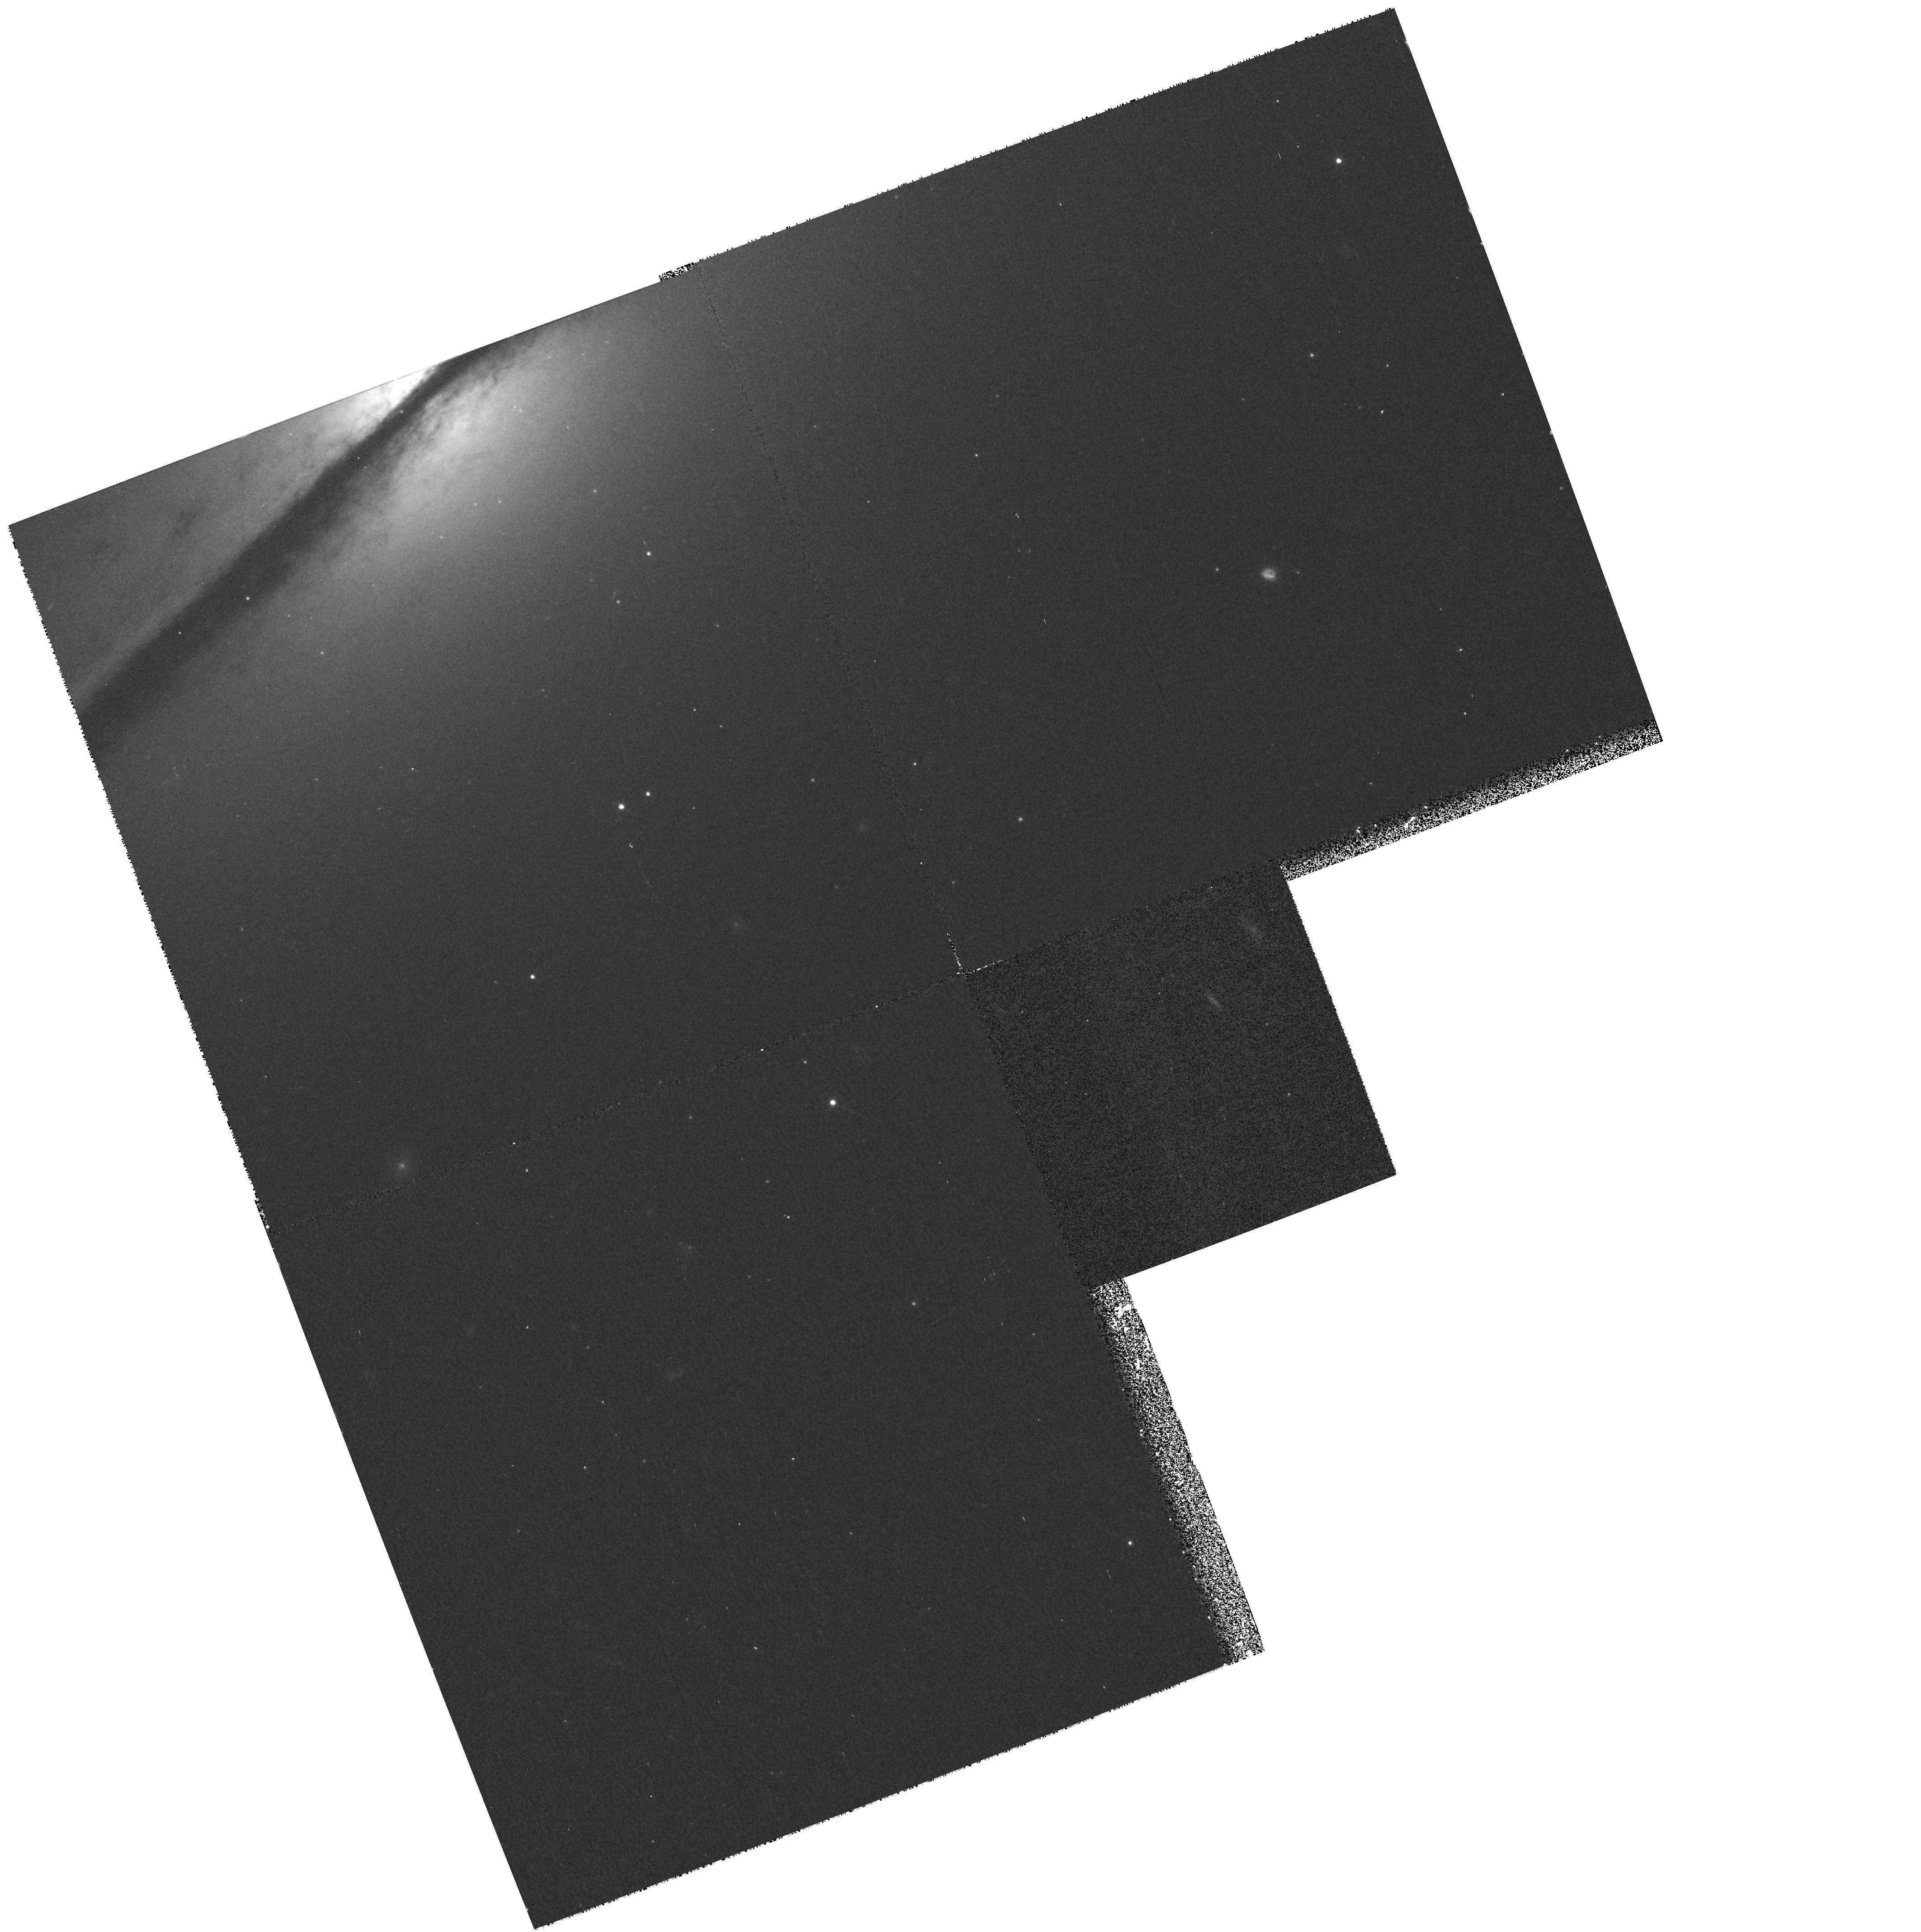
Target: NGC7814-HALO
Instrument: WFPC2/PC
Filter: F450W
Exposure: 13 min
Observation ID: hst_6685_01_wfpc2_pc_f450w_u3ji01

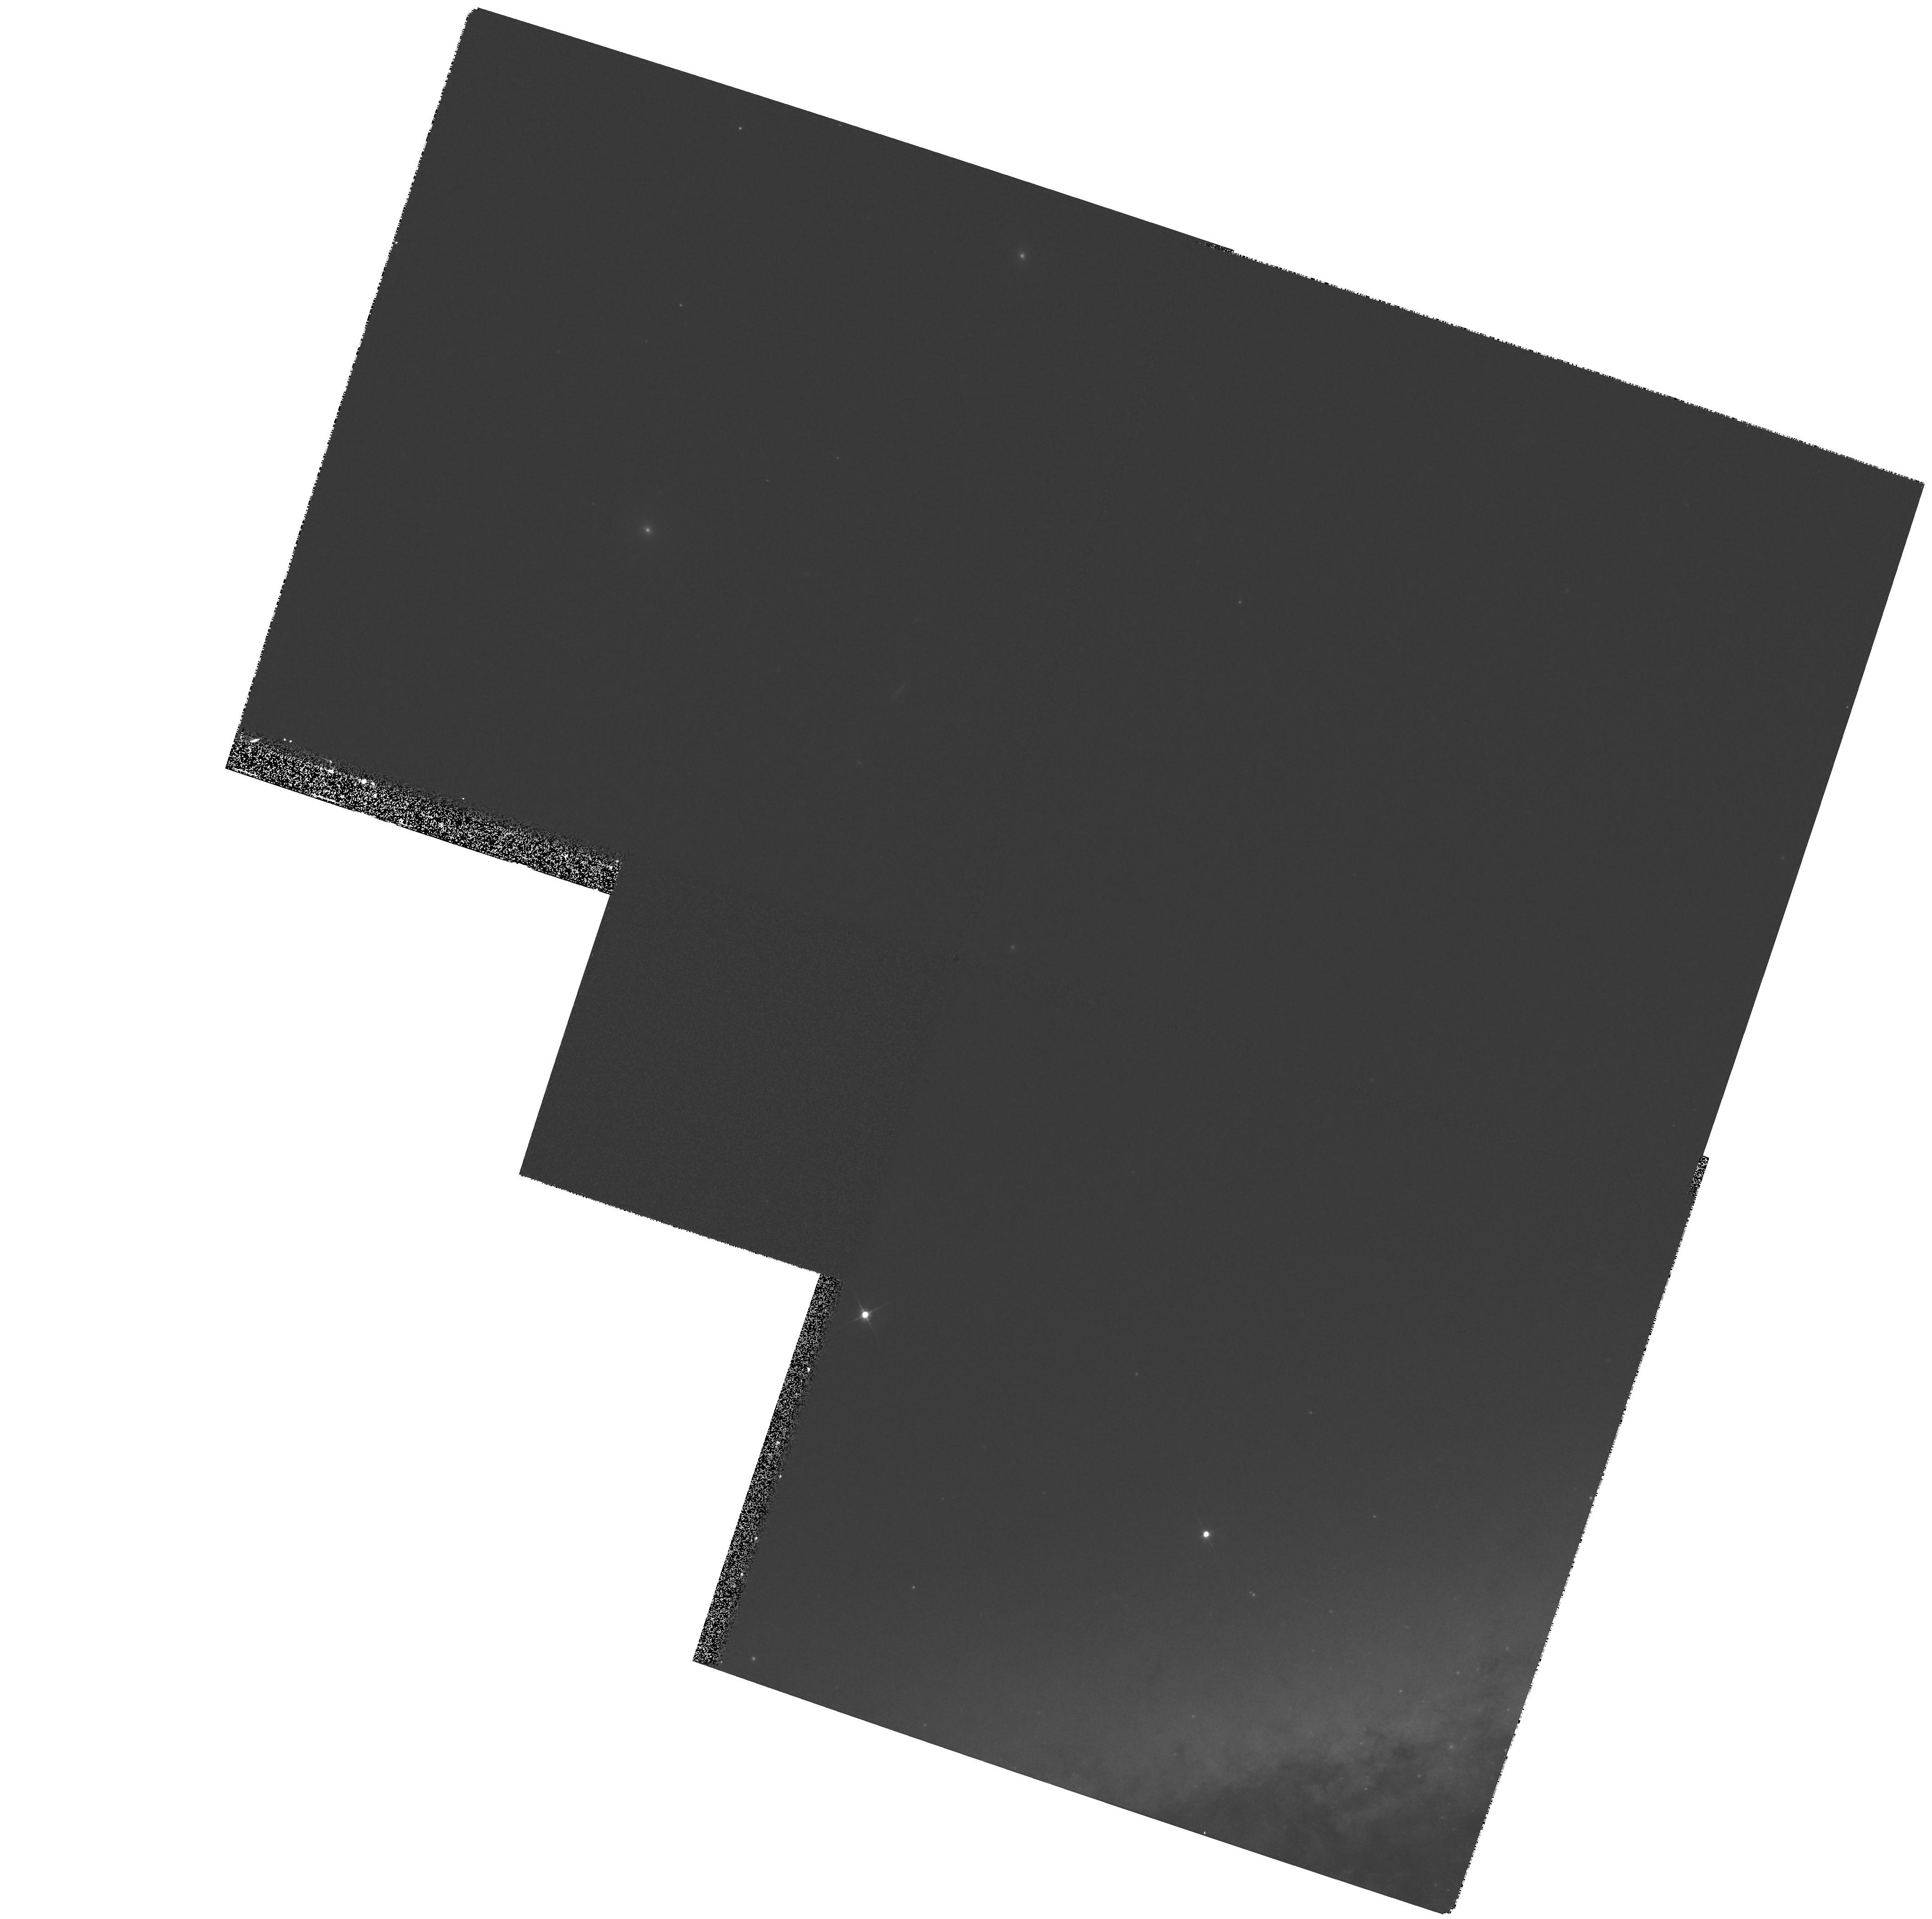
Target: NGC3628-HALO1
Instrument: WFPC2/PC
Filter: F555W
Exposure: 7 min
Observation ID: hst_6685_05_wfpc2_pc_f555w_u3ji05

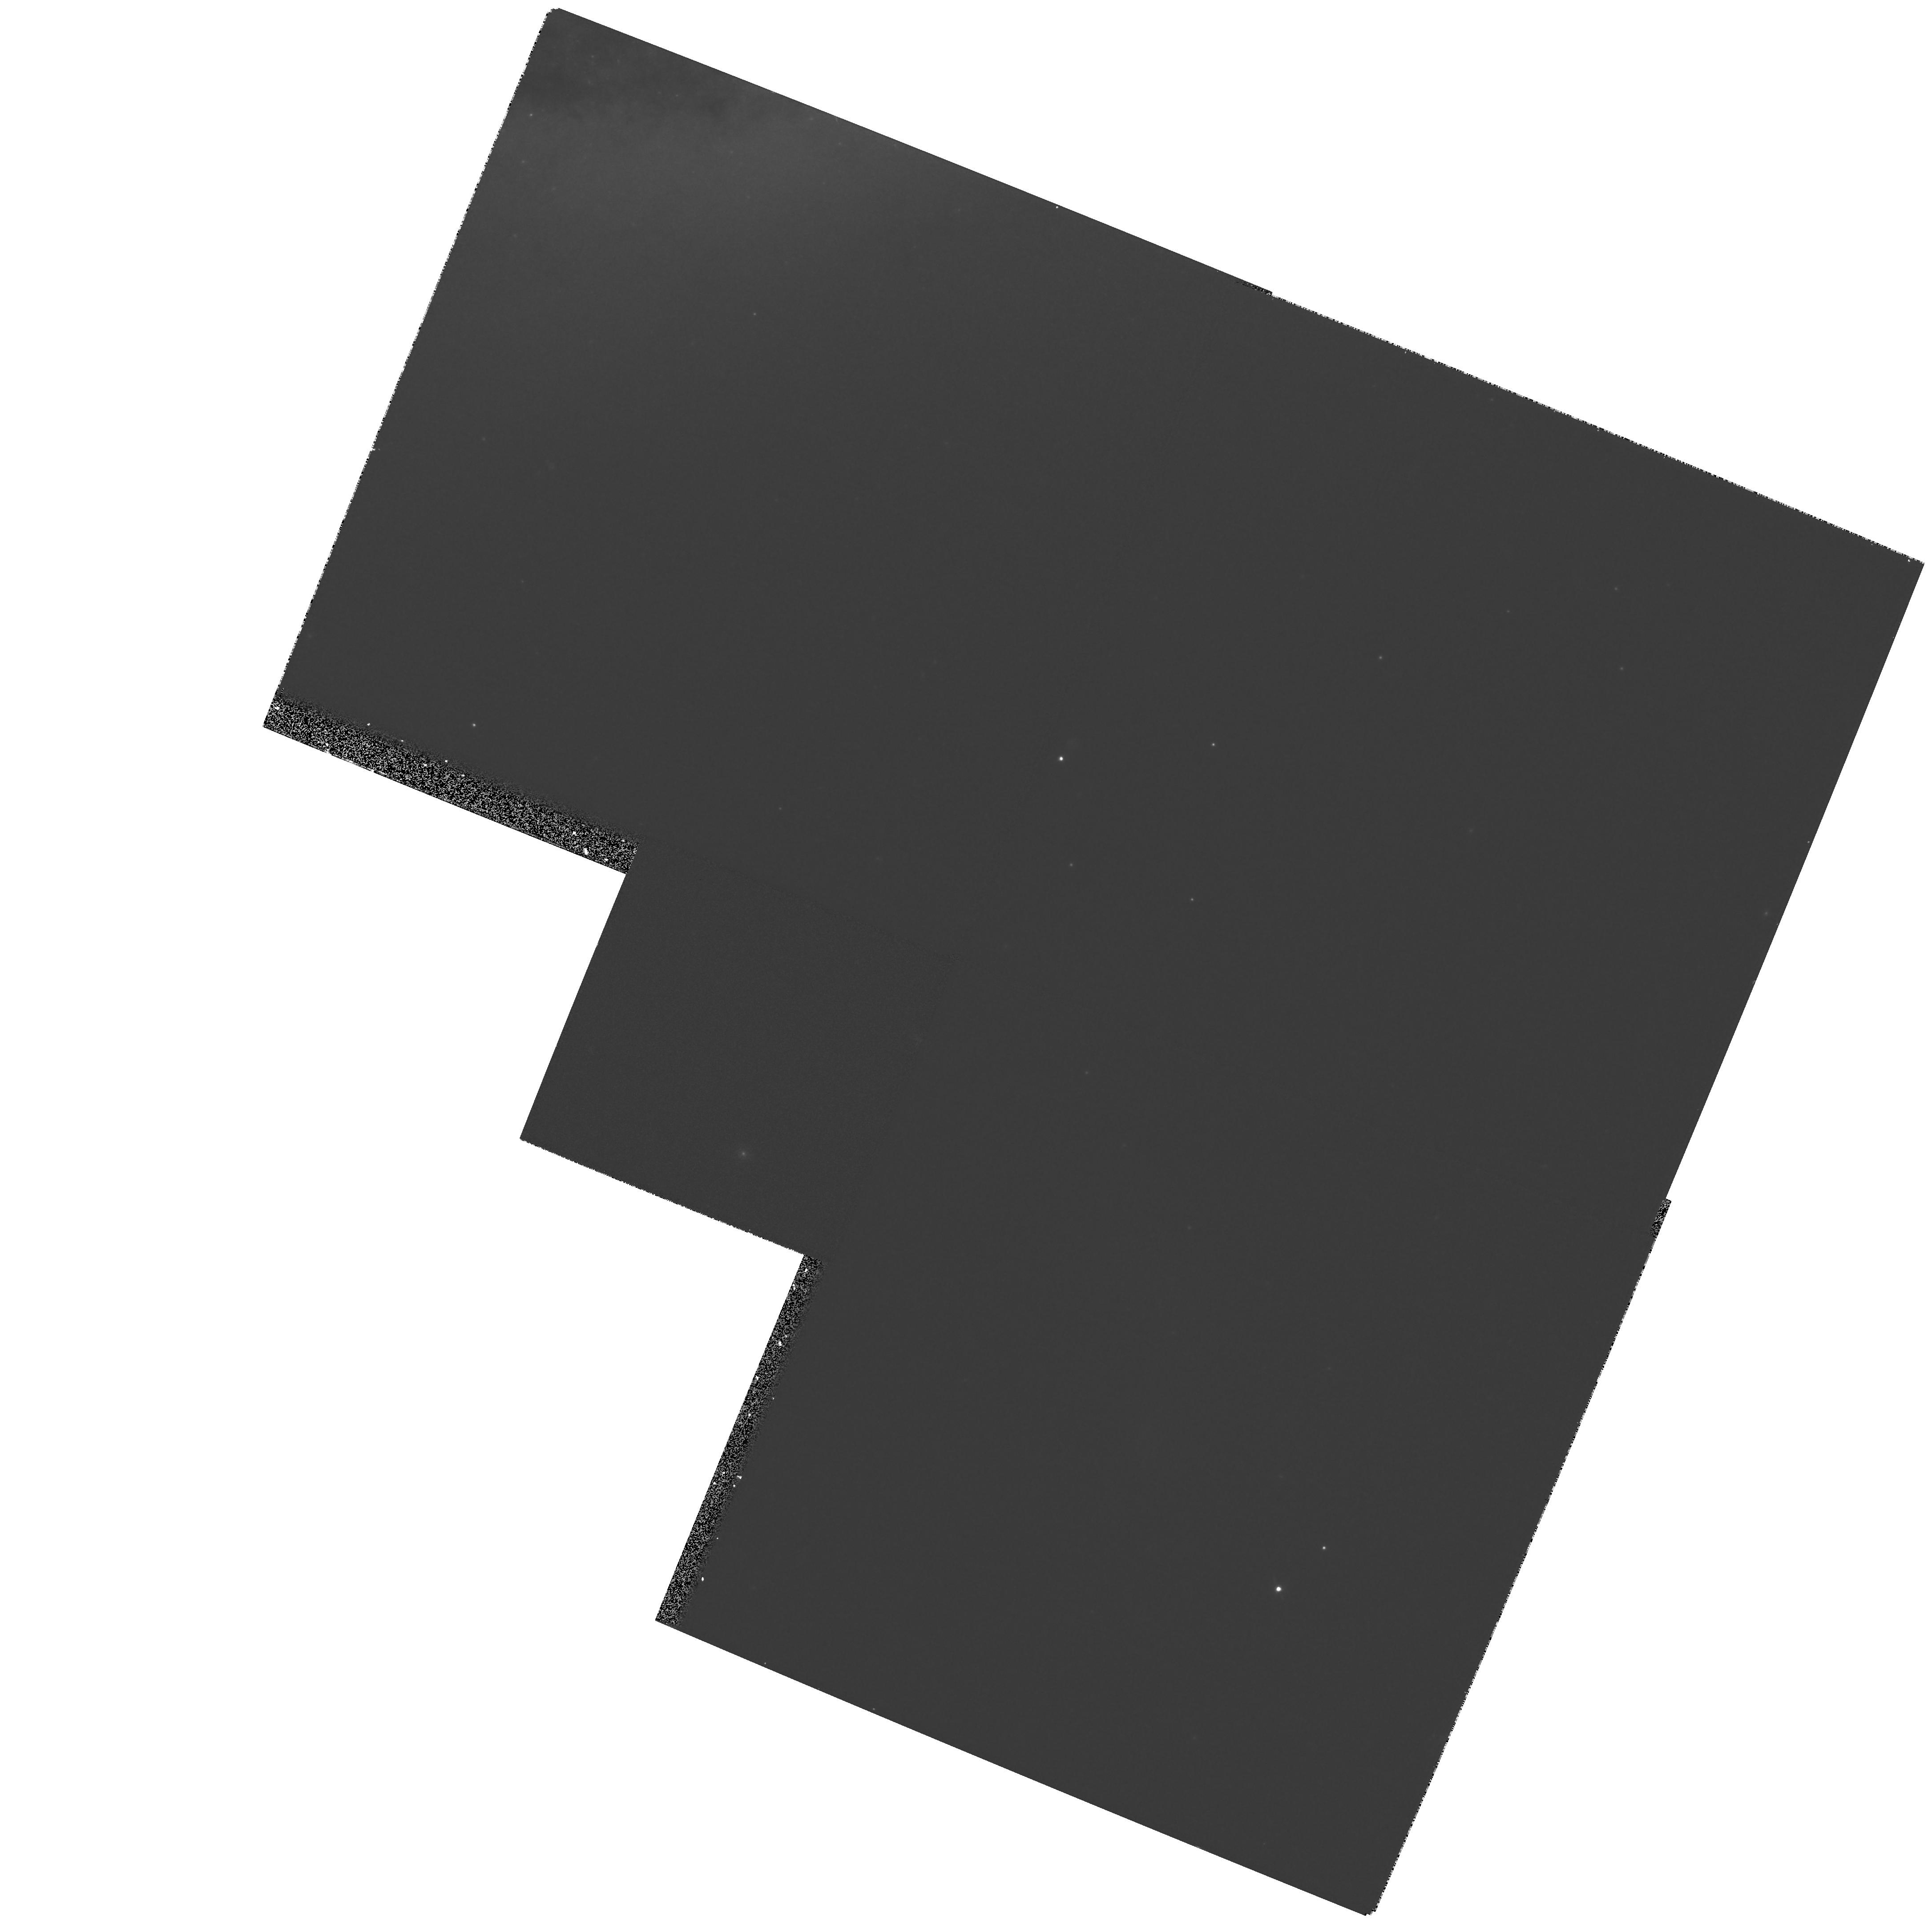
Target: NGC3628-HALO2
Instrument: WFPC2/PC
Filter: F814W
Exposure: 11 min
Observation ID: hst_6685_a5_wfpc2_pc_f814w_u3jia5

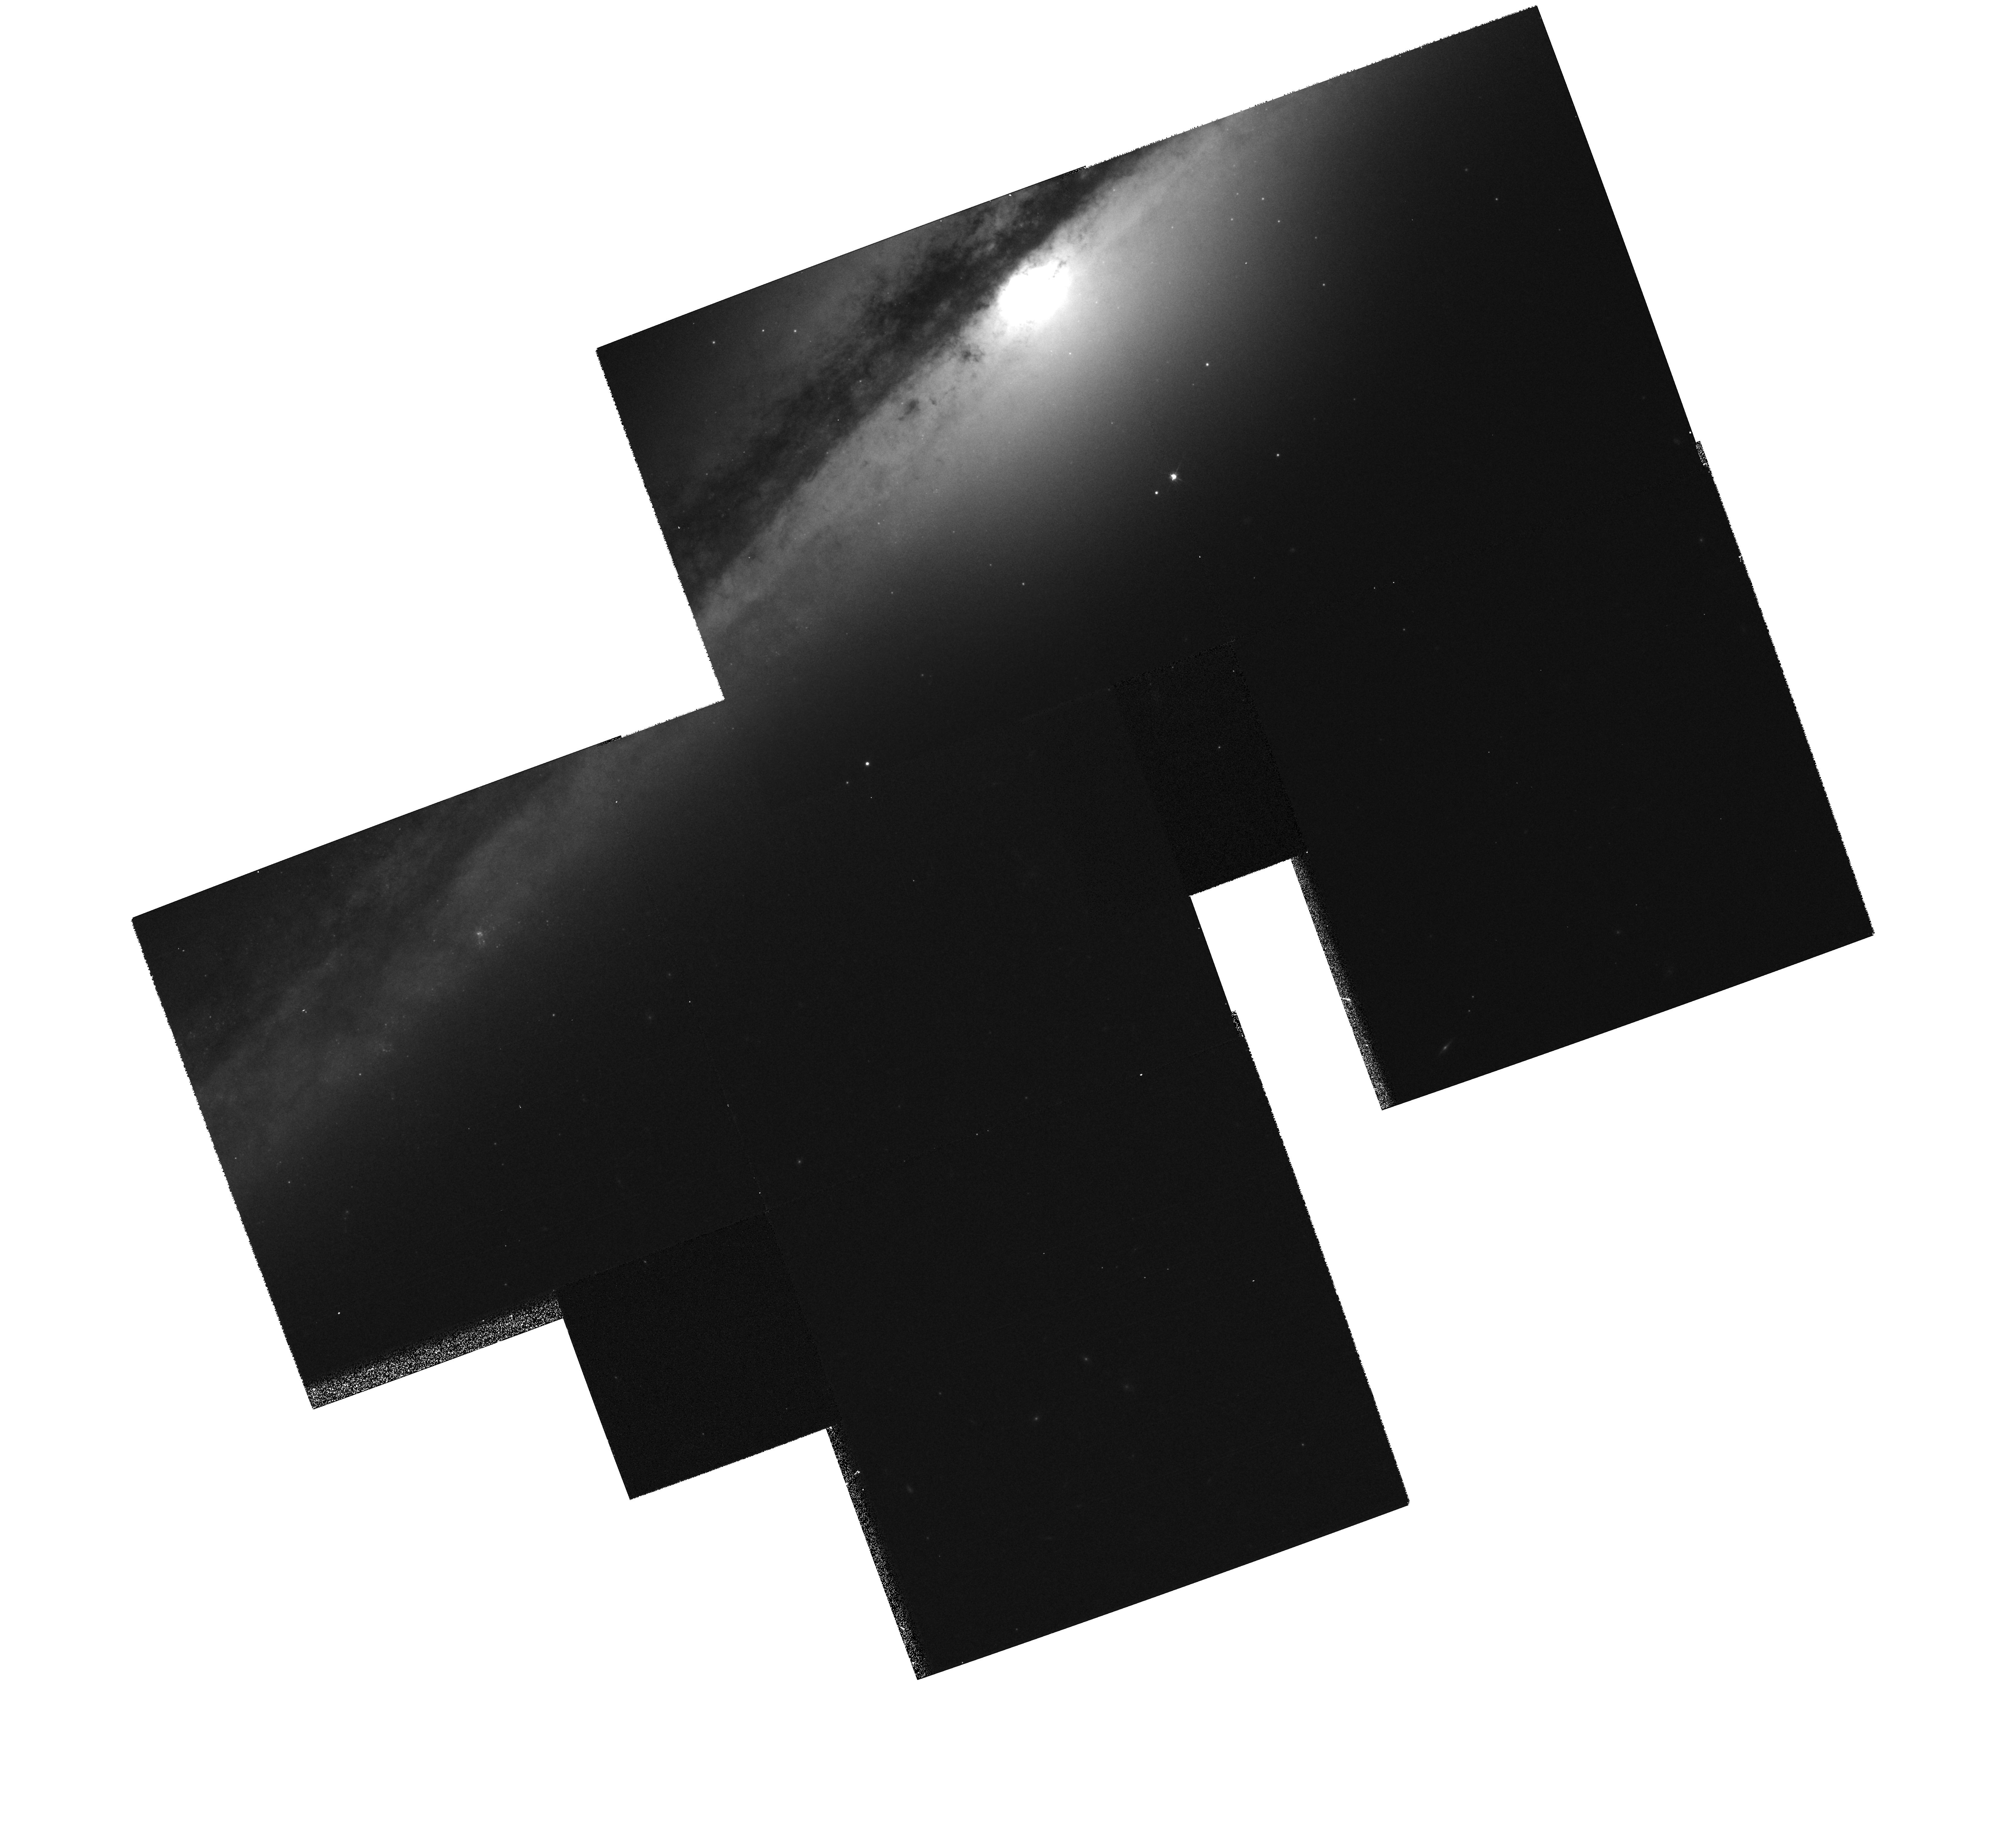
Target: MULTIPLE
Instrument: WFPC2/PC
Filter: F814W
Exposure: 11 min
Observation ID: hst_6685_03_wfpc2_pc_f814w_u3ji03

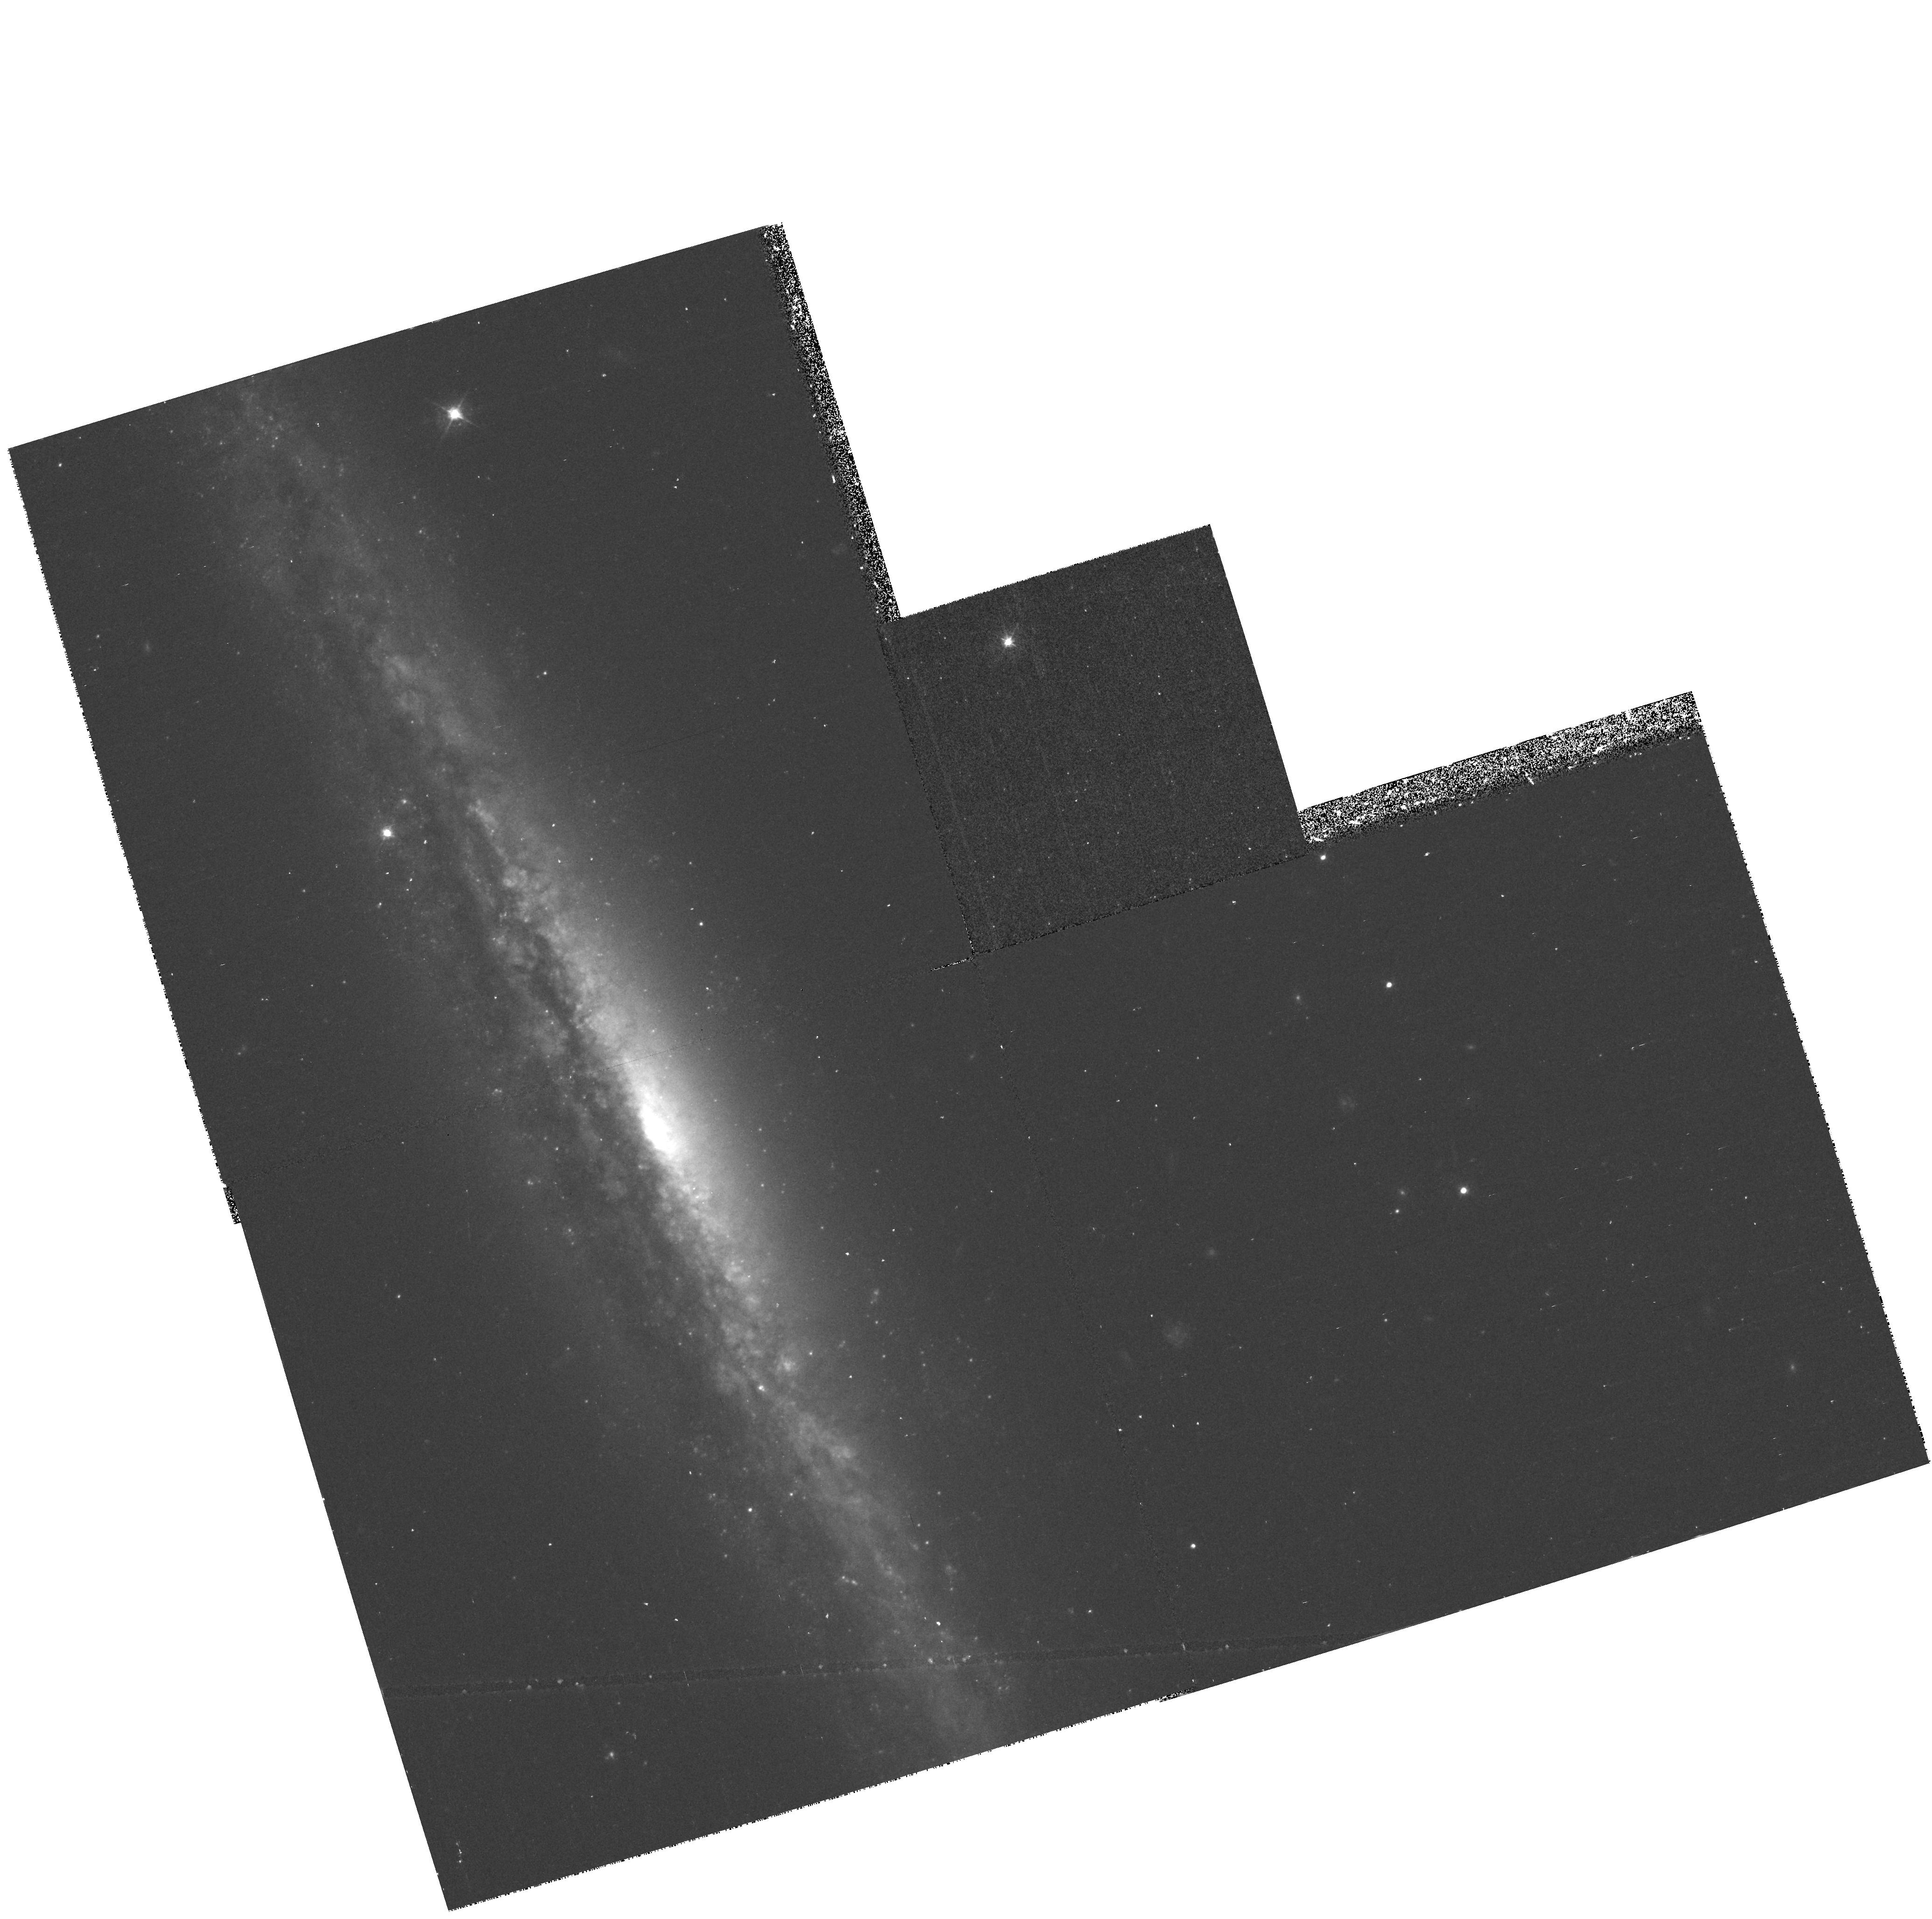
Target: IC5176-HALO
Instrument: WFPC2/PC
Filter: F450W
Exposure: 32 min
Observation ID: hst_6685_06_wfpc2_pc_f450w_u3ji06

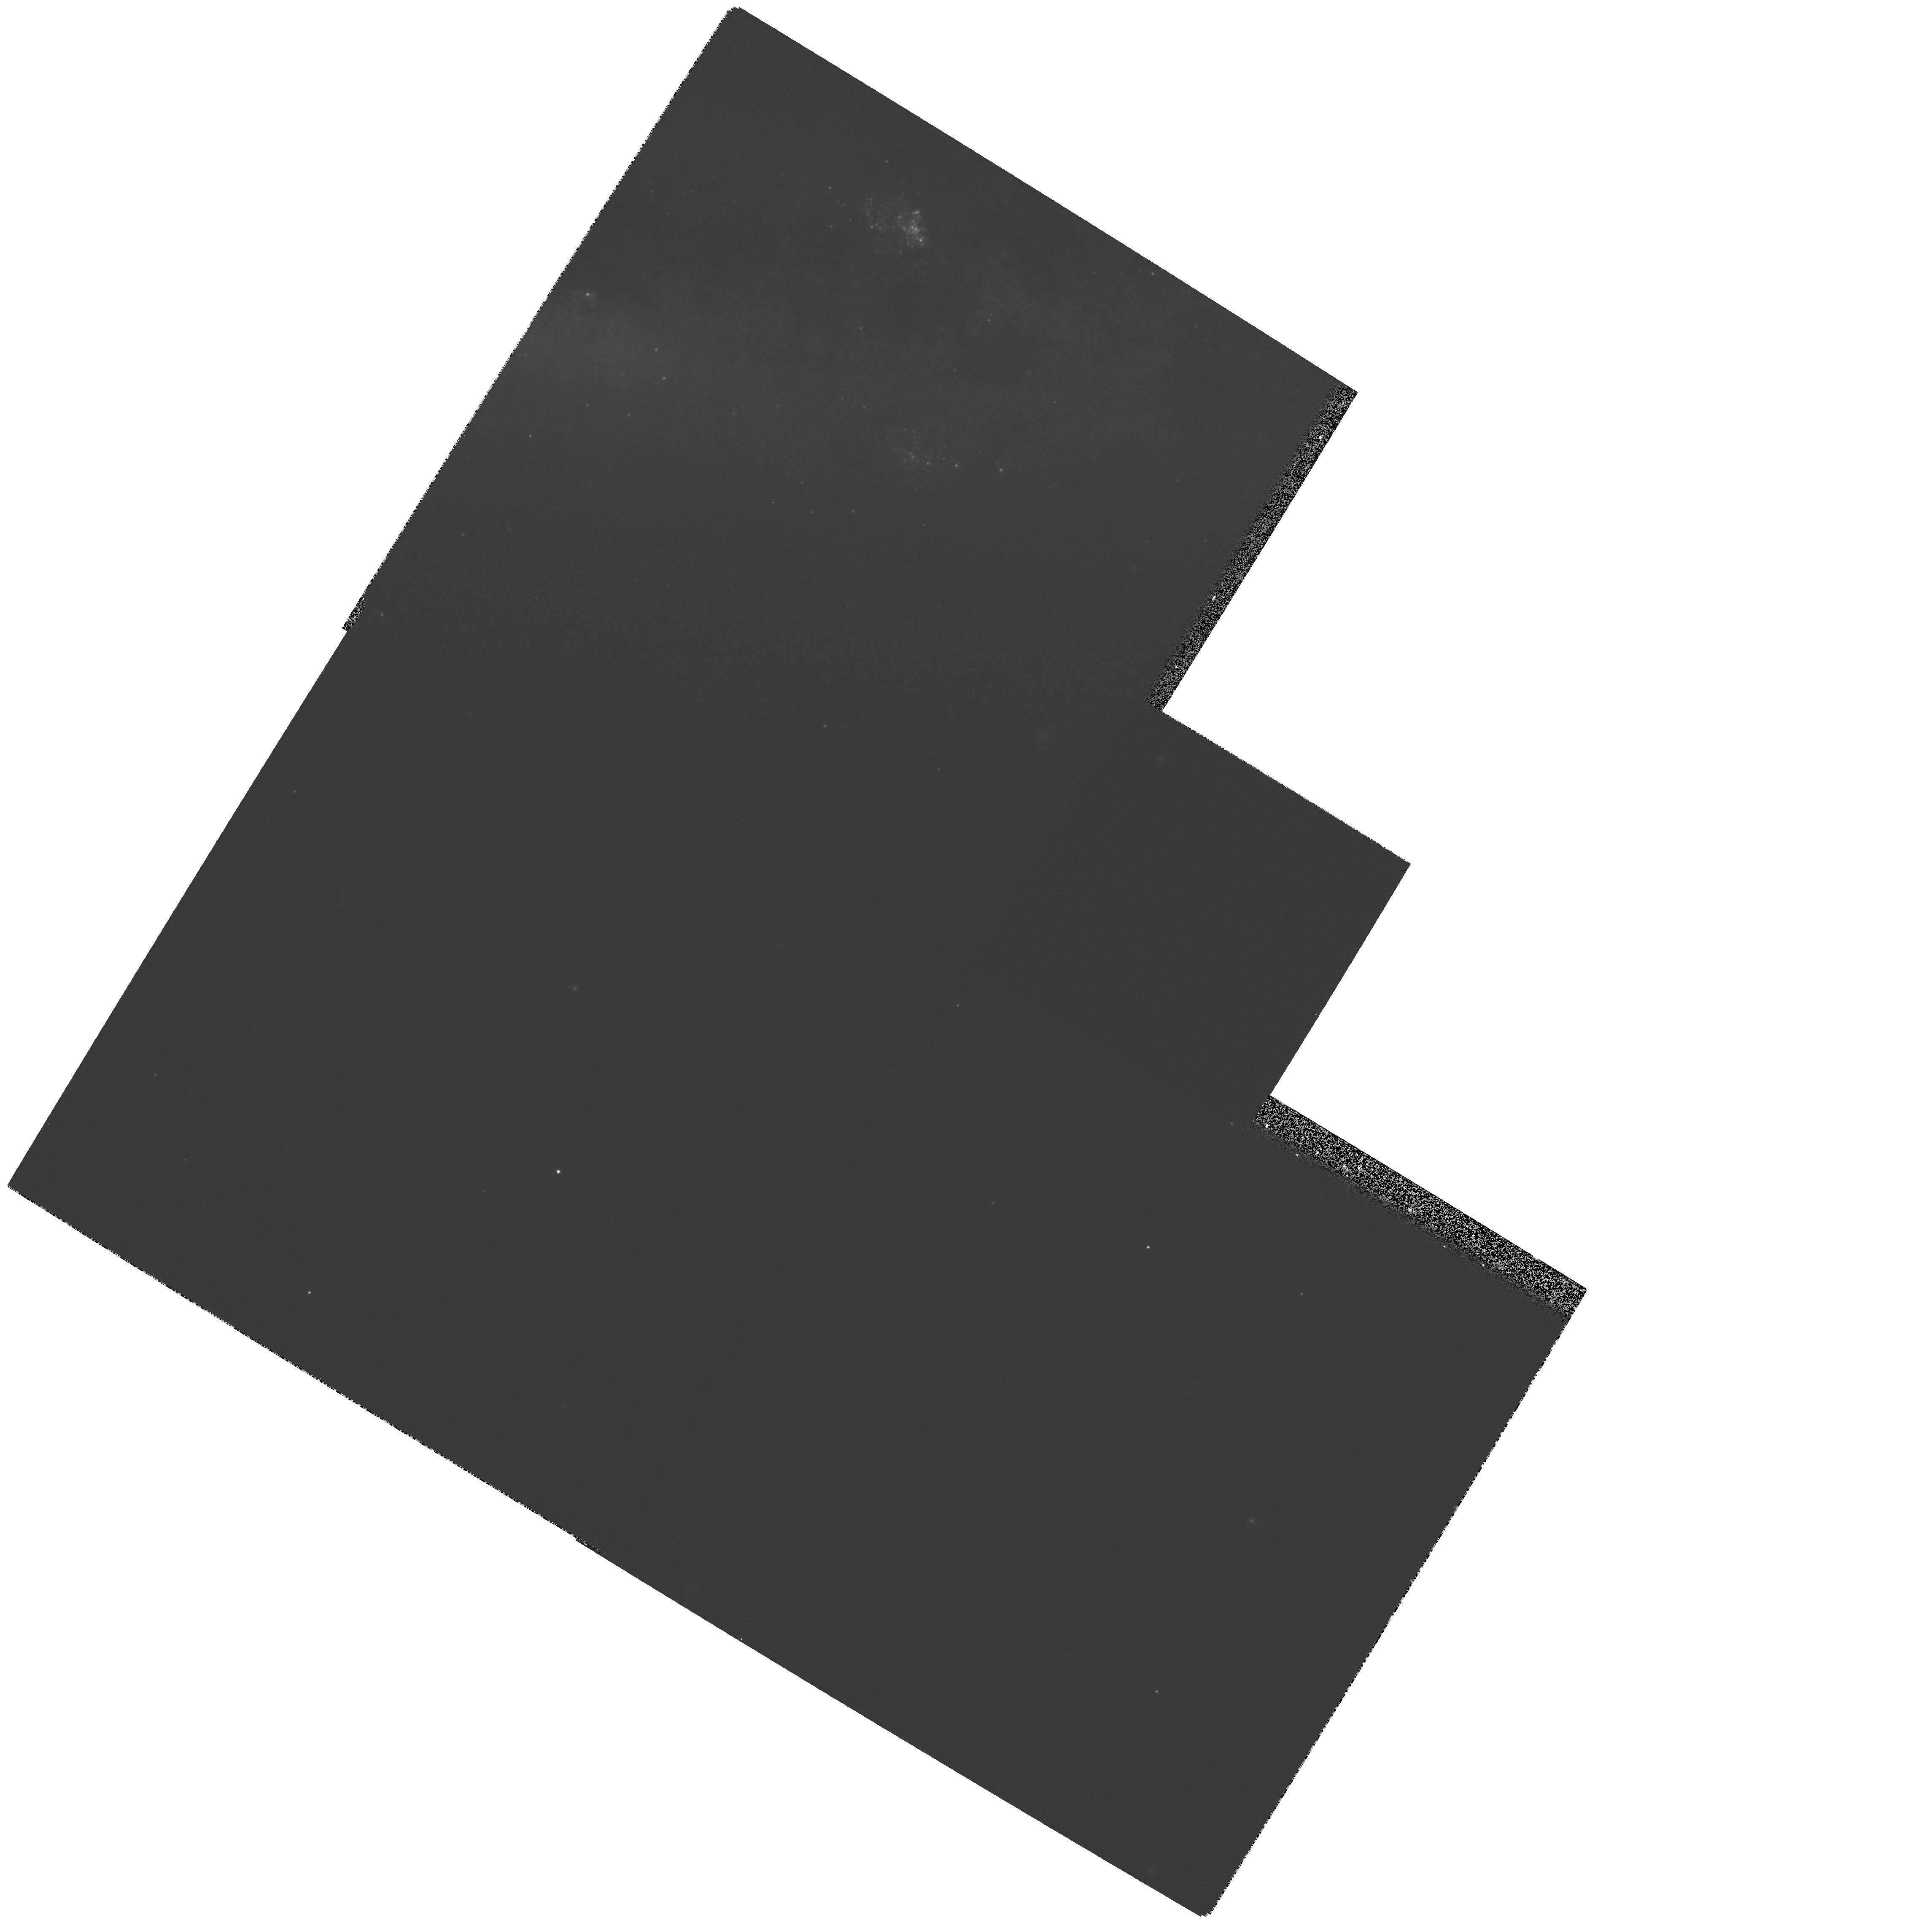
Target: NGC4517-HALO
Instrument: WFPC2/PC
Filter: F555W
Exposure: 7 min
Observation ID: hst_6685_02_wfpc2_pc_f555w_u3ji02

Globular Cluster Systems along the Hubble Sequence (PI: Huizinga, Edwin)

Globular Cluster Systems (GCSs) provide a powerful tool to differentiate between competing galaxy formation- and evolution scenarios. However, our current knowledge of GCS in spiral galaxies is based mainly on studies of the Galaxy and M31. Even though GCSs have been detected in other spiral galaxies, ground-based observations barely reach the peak of the Globular-Cluster luminosity function, and do not provide accurate colors. We propose a systematic study of the GCSs in 6 edge-on L* spiral galaxies beyond the Local Group, using WFPC2. These galaxies were carefully selected to meet several stringent criteria. With the new dithering techniques, it will be possible to resolve any faint background galaxies and obtain a clean sample of globular clusters for all galaxies in our sample. This will allow us to study the complete luminosity functions, (V-I) color distributions, and GCS richness for L* galaxies as a function of Hubble type (Sa, Sb, Sc). These data will be used to study the relations between the galaxies' bulge and (thin/thick) disk properties and their GCSs. If, for example, GCS properties correlate with bulge properties, this will rule out any strong evolution along the Hubble Sequence towards earlier type spirals, from Sc to Sa, as has recently been proposed by Pfenniger et al. (1994).